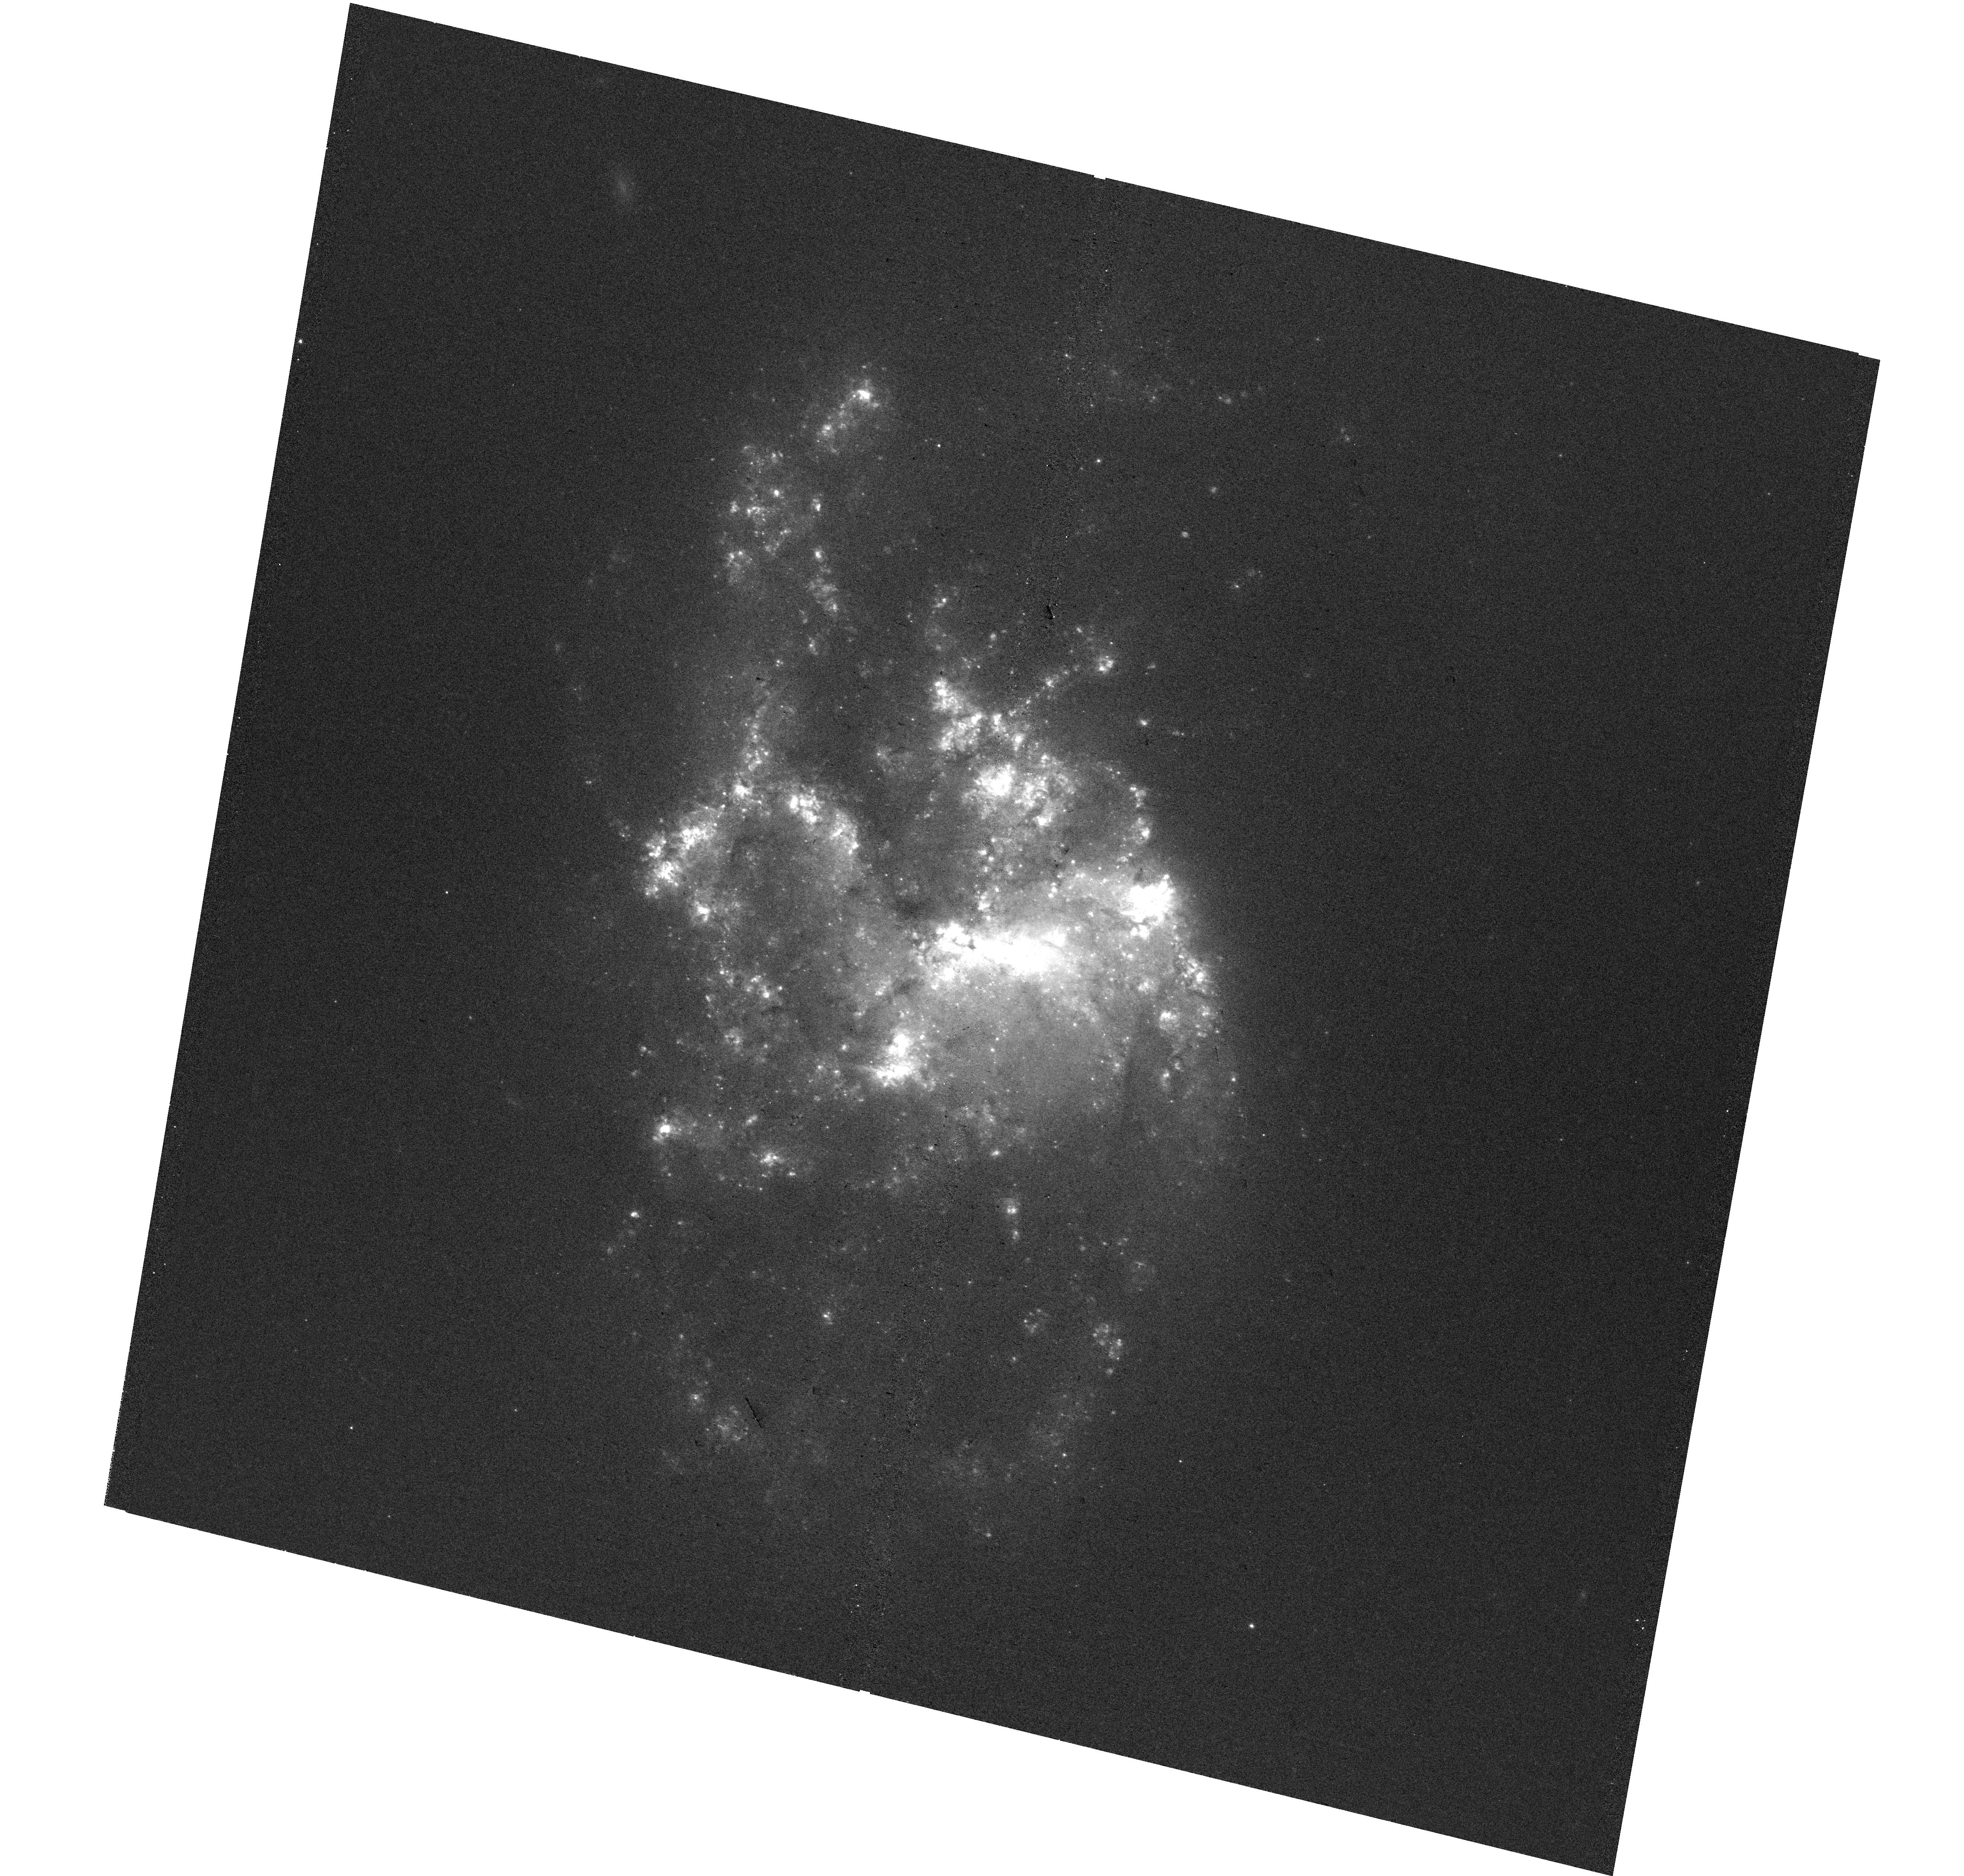
Target: NGC-1385. Instrument: WFC3/UVIS. Filter: F657N. Exposure: 37 min. Observation ID: hst_17126_05_wfc3_uvis_f657n_if0405

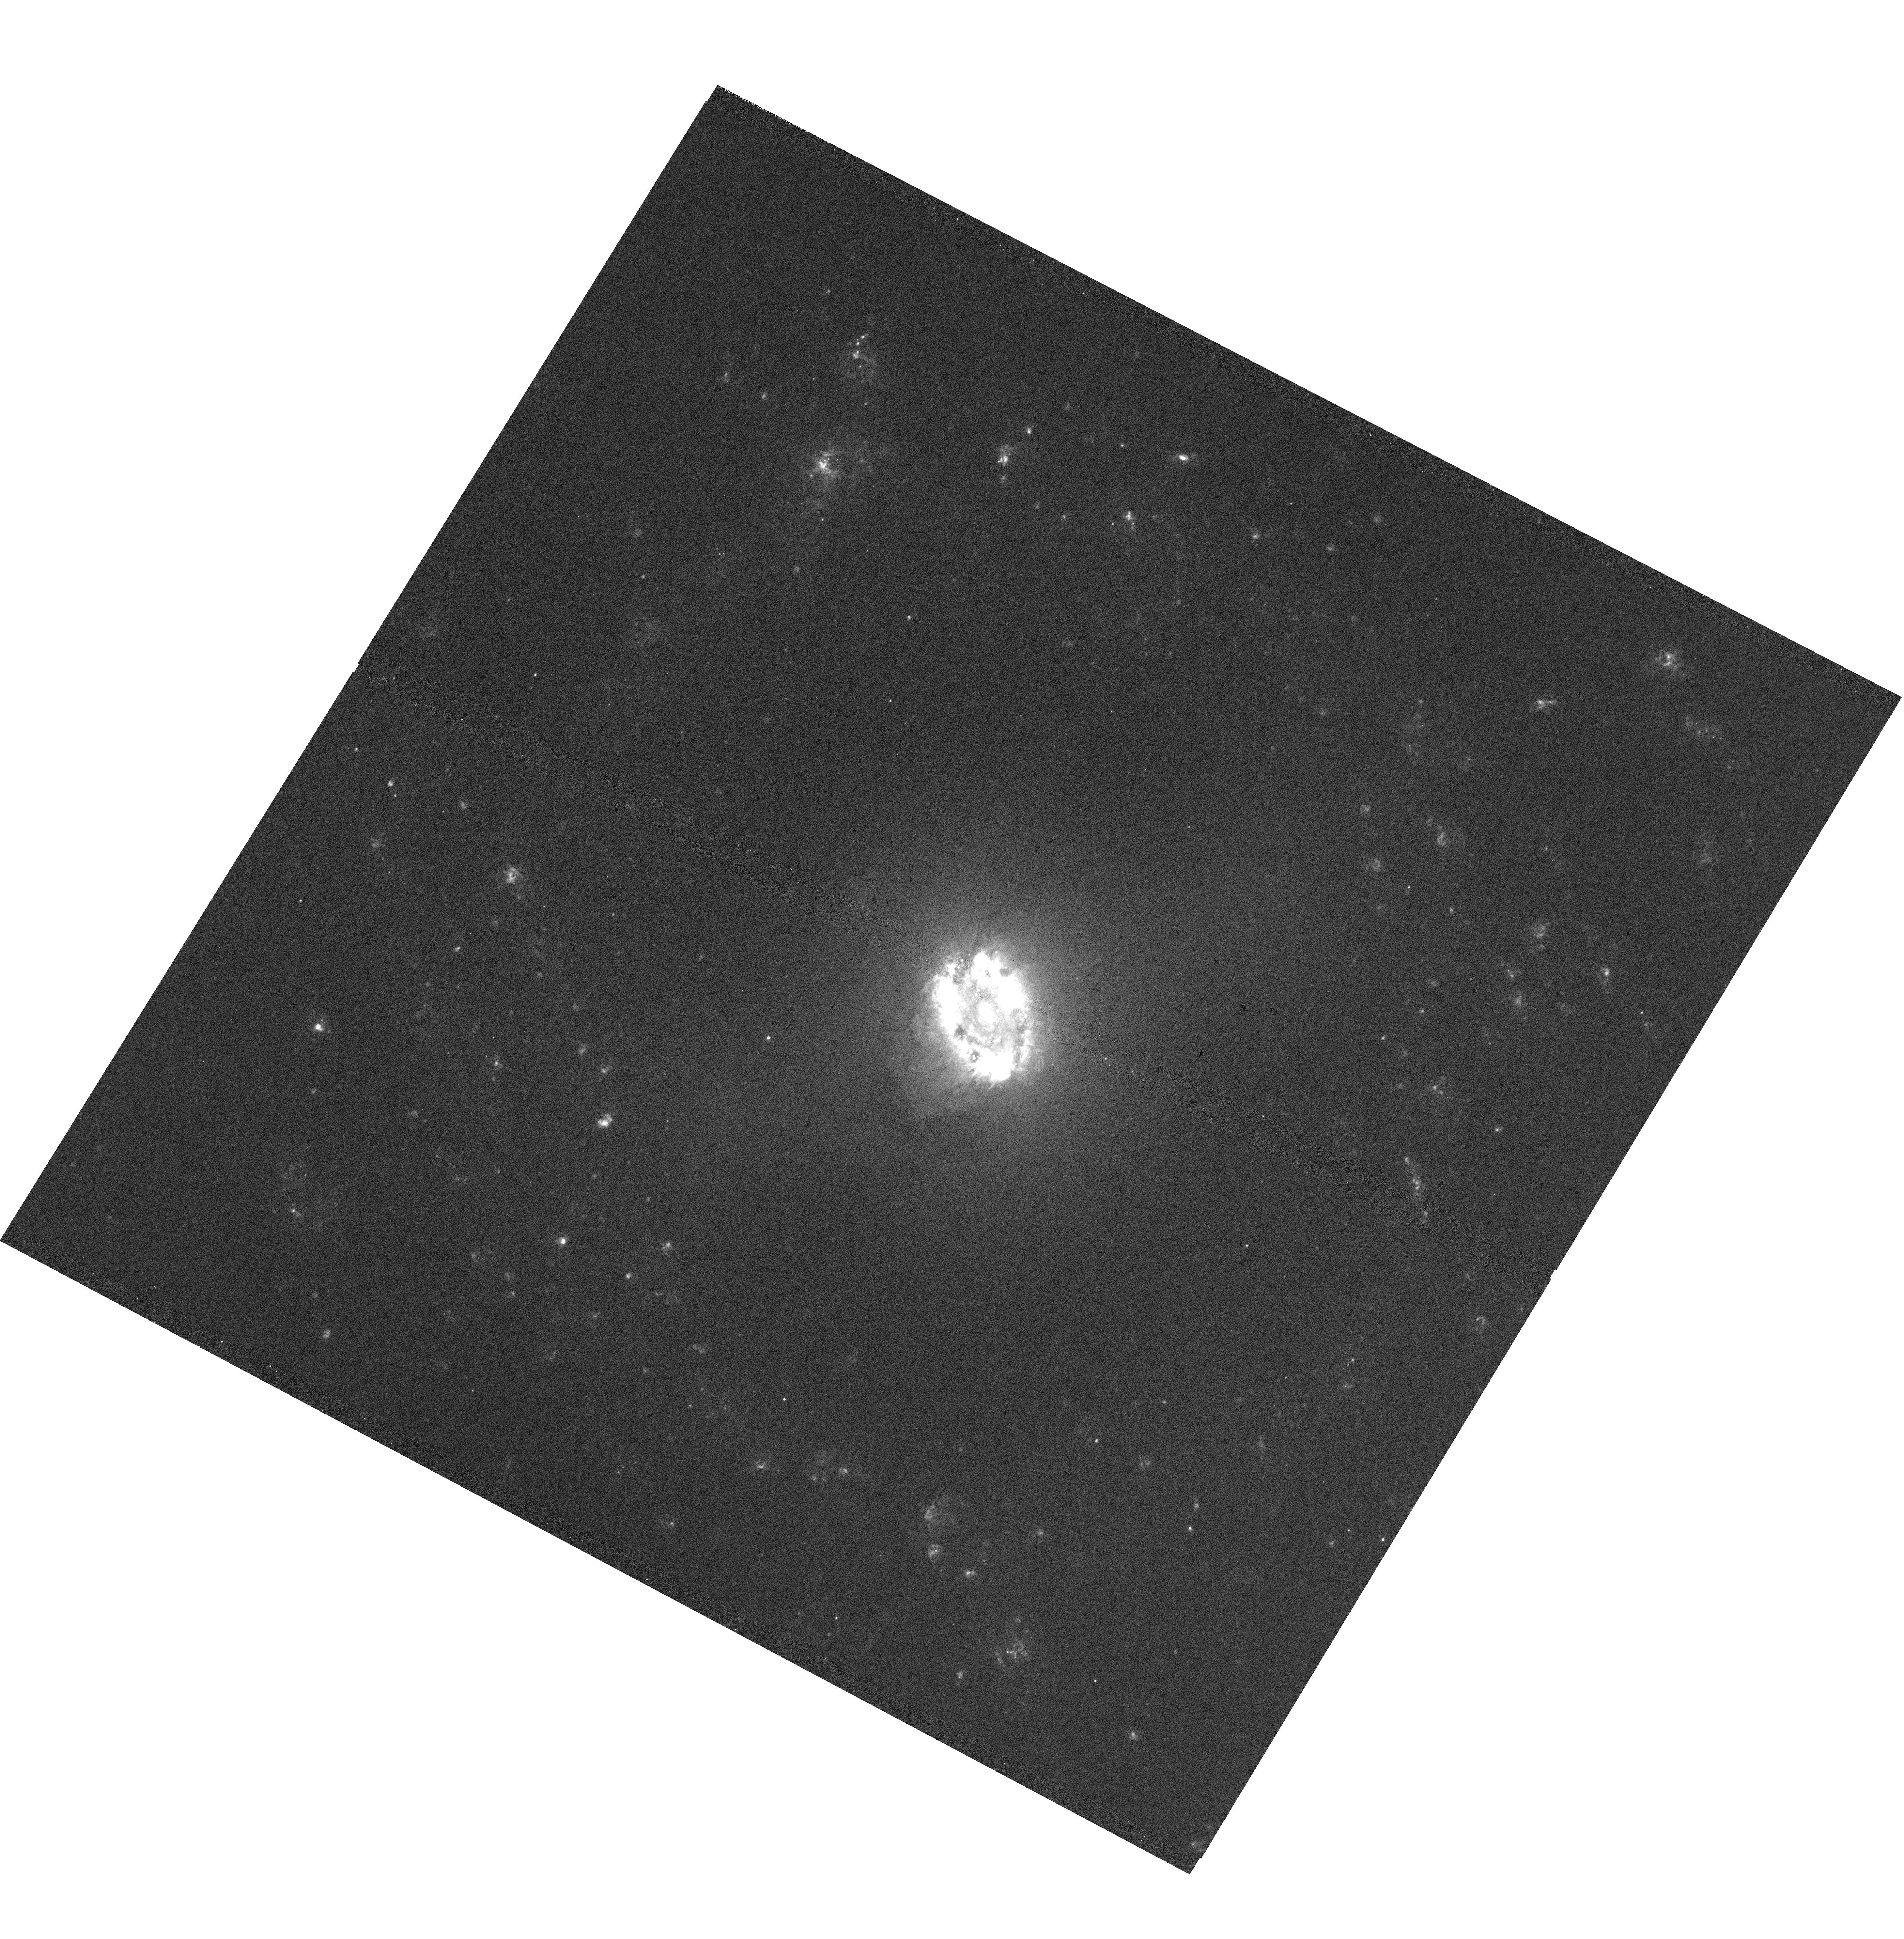
Target: NGC-3351. Instrument: WFC3/UVIS. Filter: F658N. Exposure: 39 min. Observation ID: hst_17126_10_wfc3_uvis_f658n_if0410

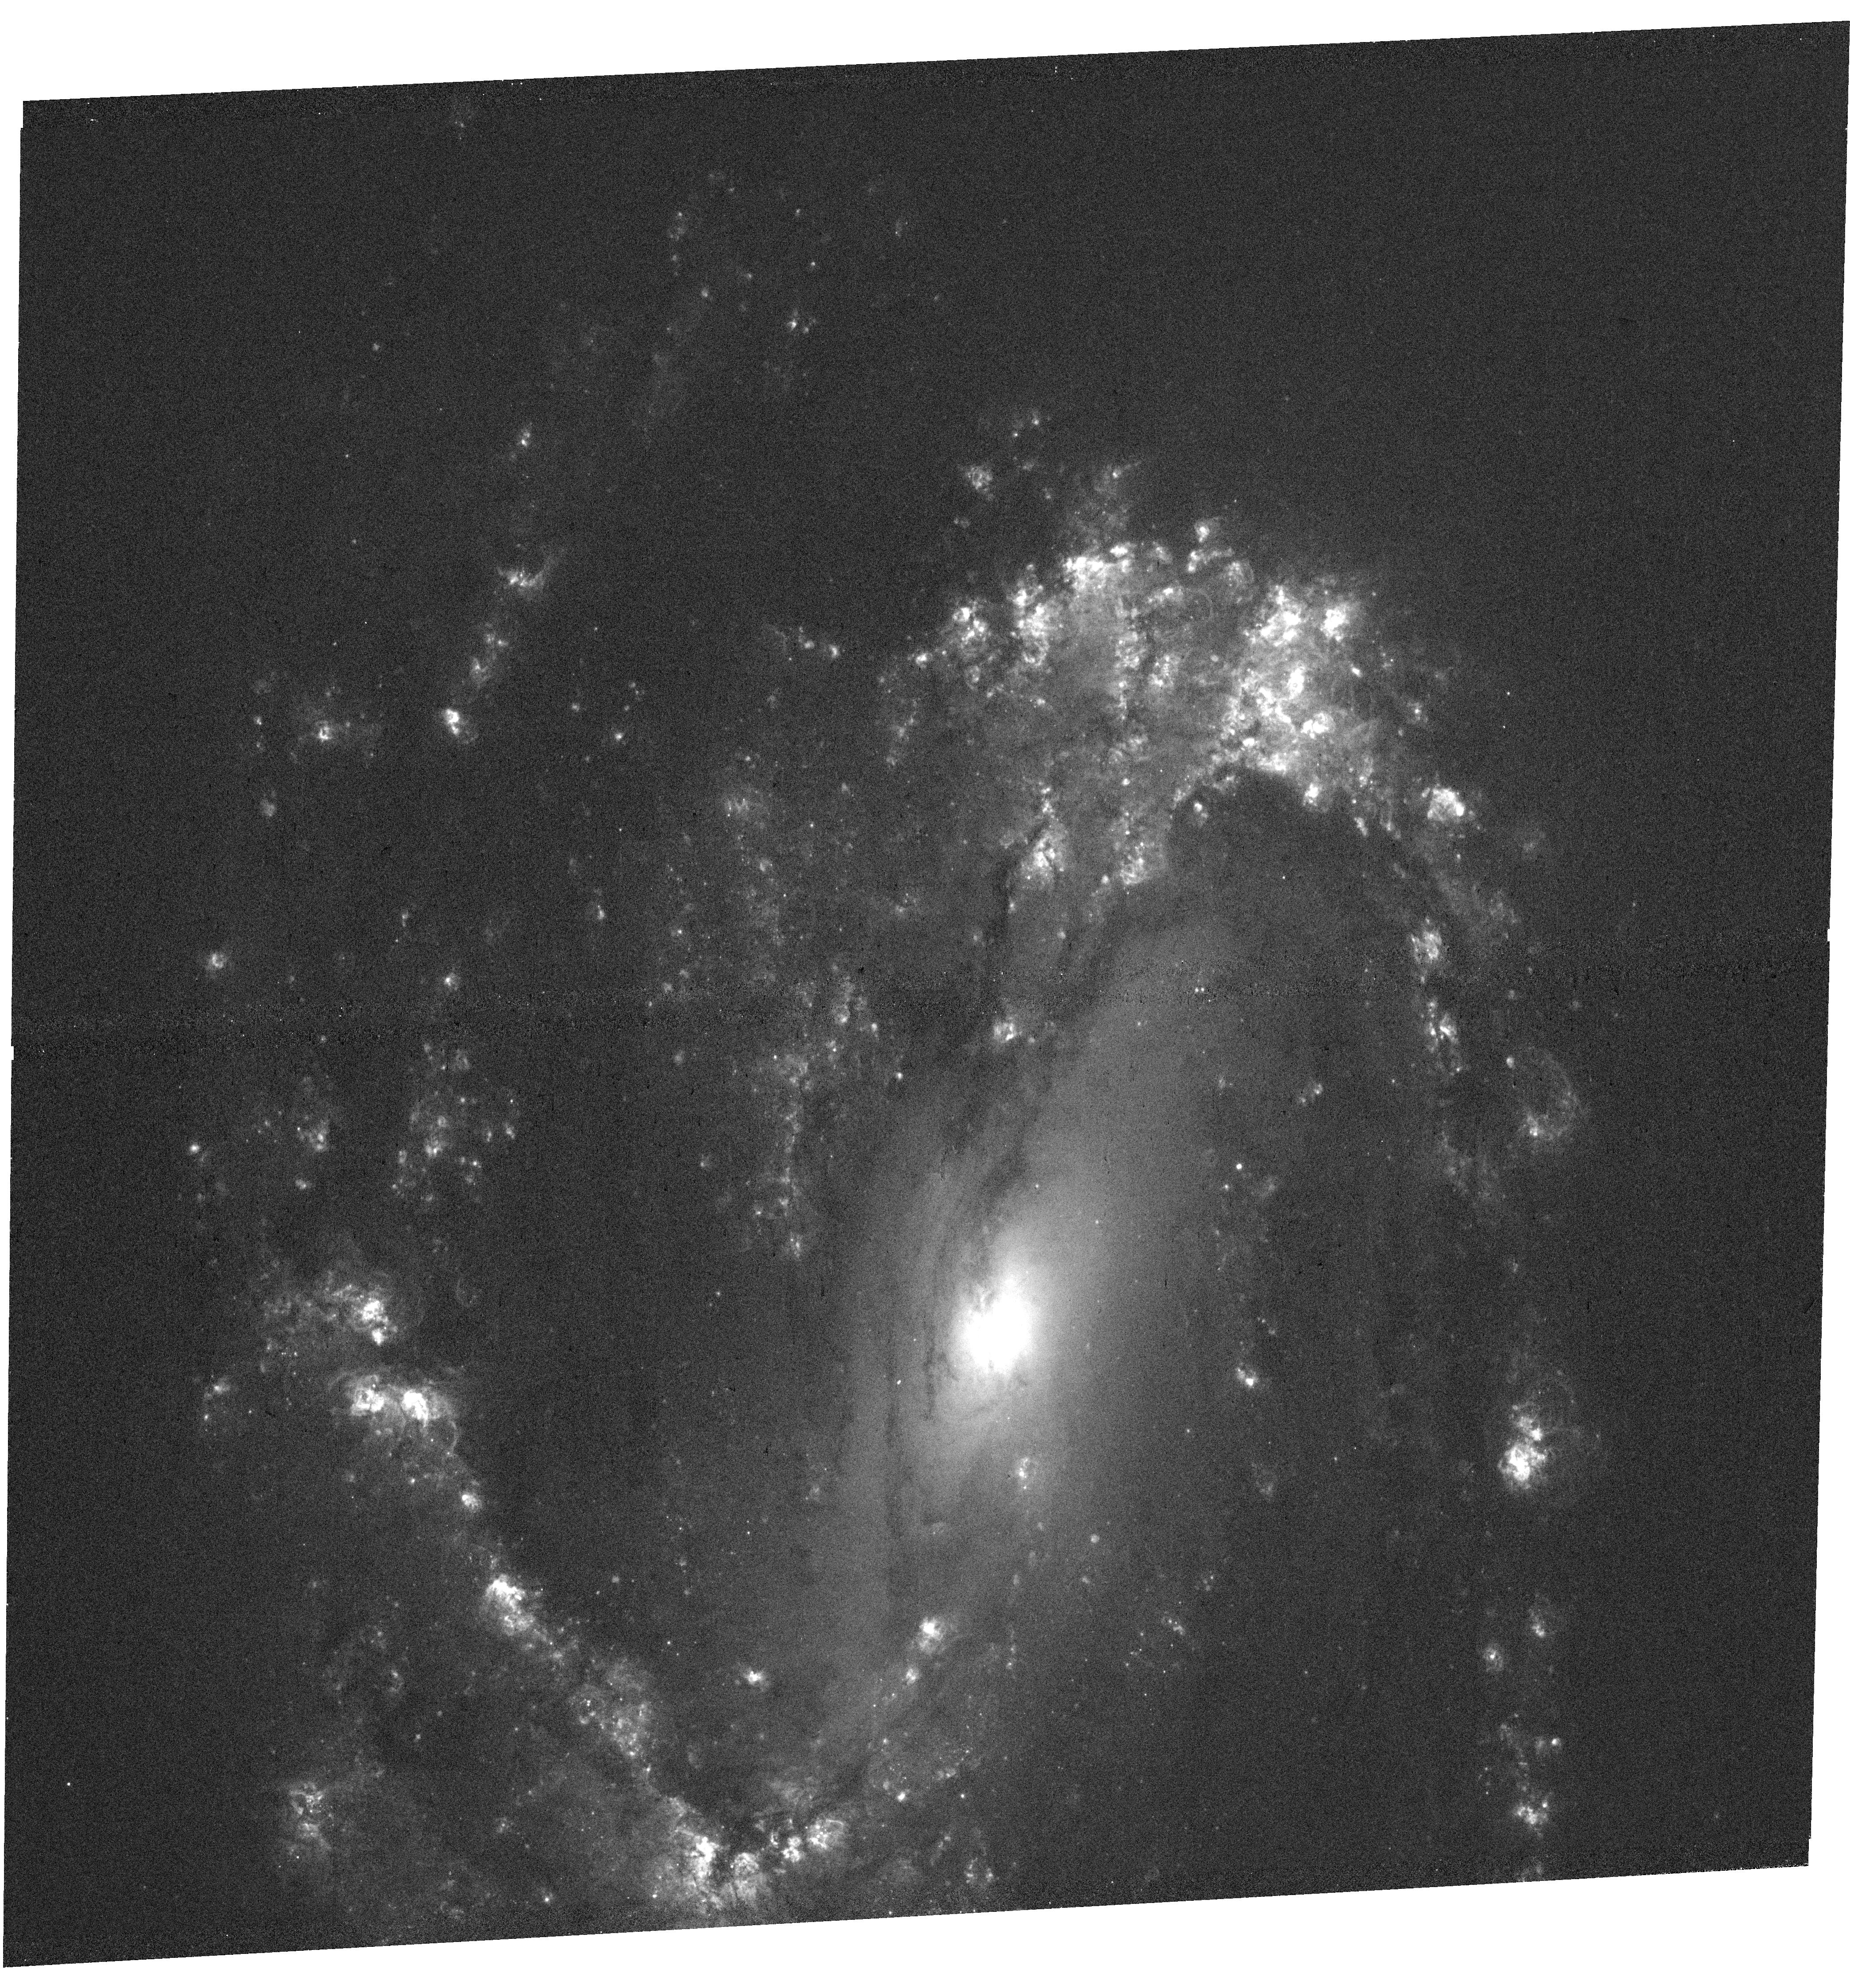
Target: NGC-3627. Instrument: WFC3/UVIS. Filter: F658N. Exposure: 37 min. Observation ID: hst_17126_11_wfc3_uvis_f658n_if0411

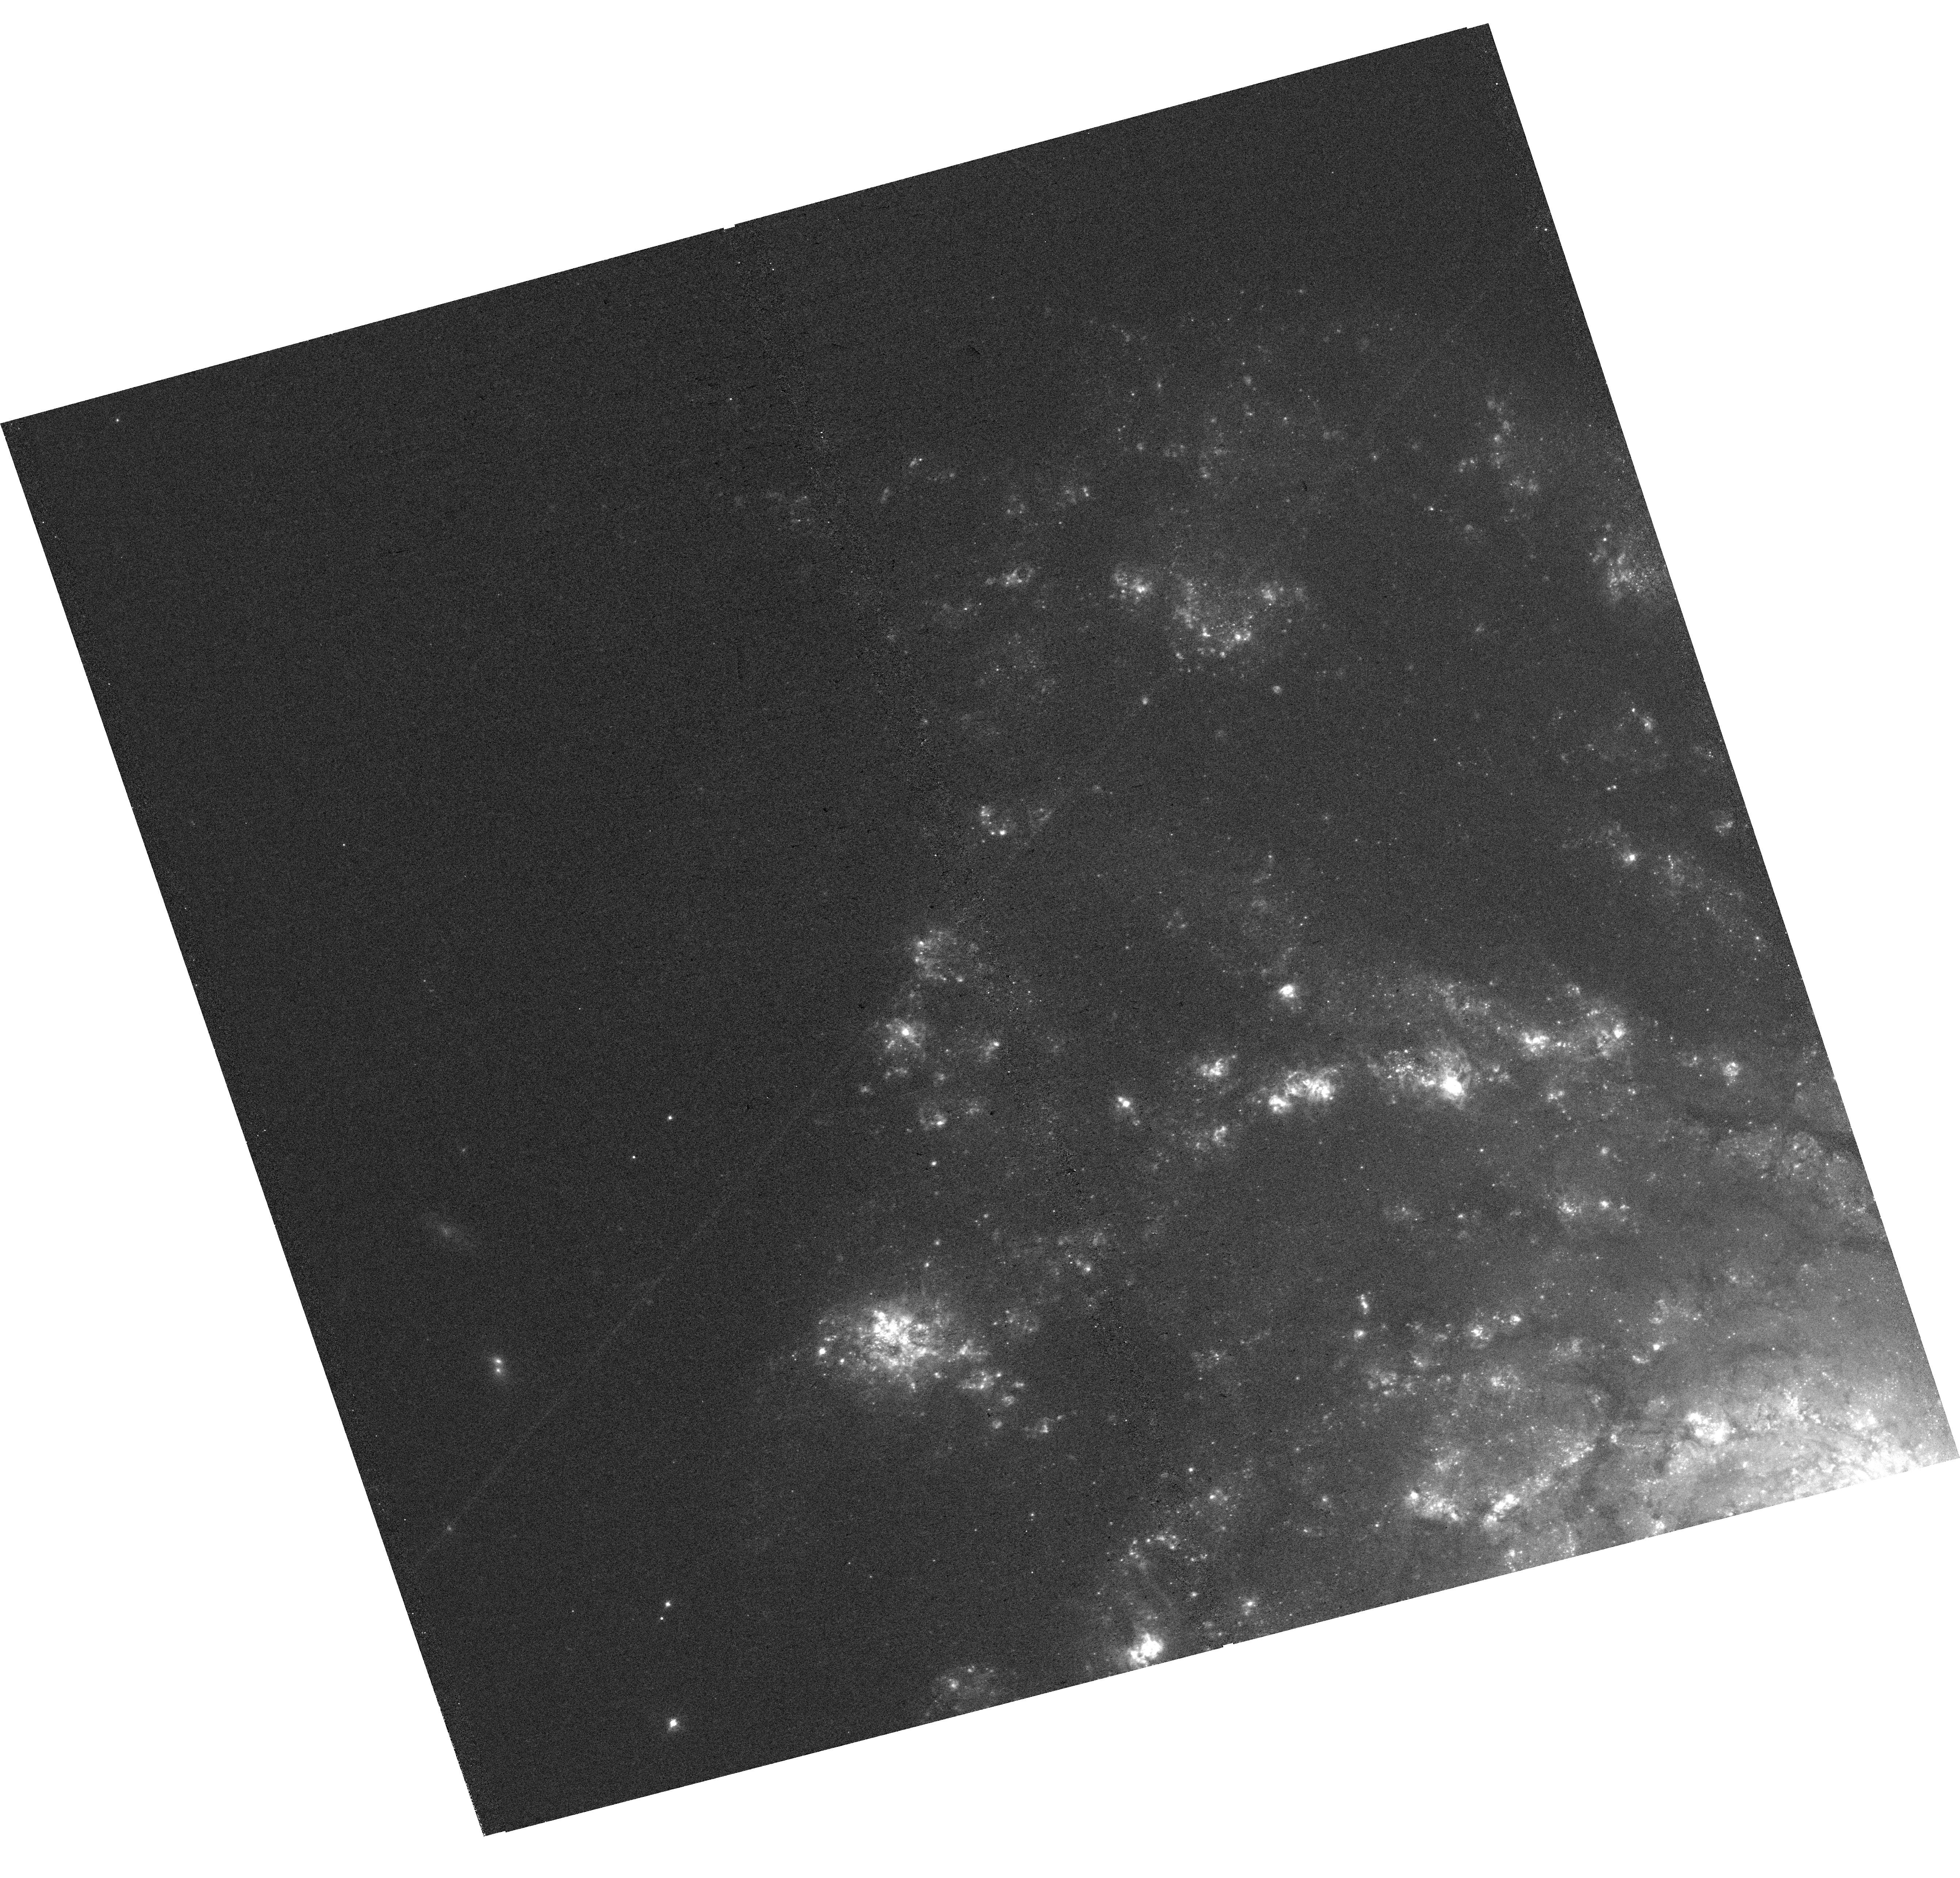
Target: NGC-4254-E. Instrument: WFC3/UVIS. Filter: F657N. Exposure: 39 min. Observation ID: hst_17126_12_wfc3_uvis_f657n_if0412

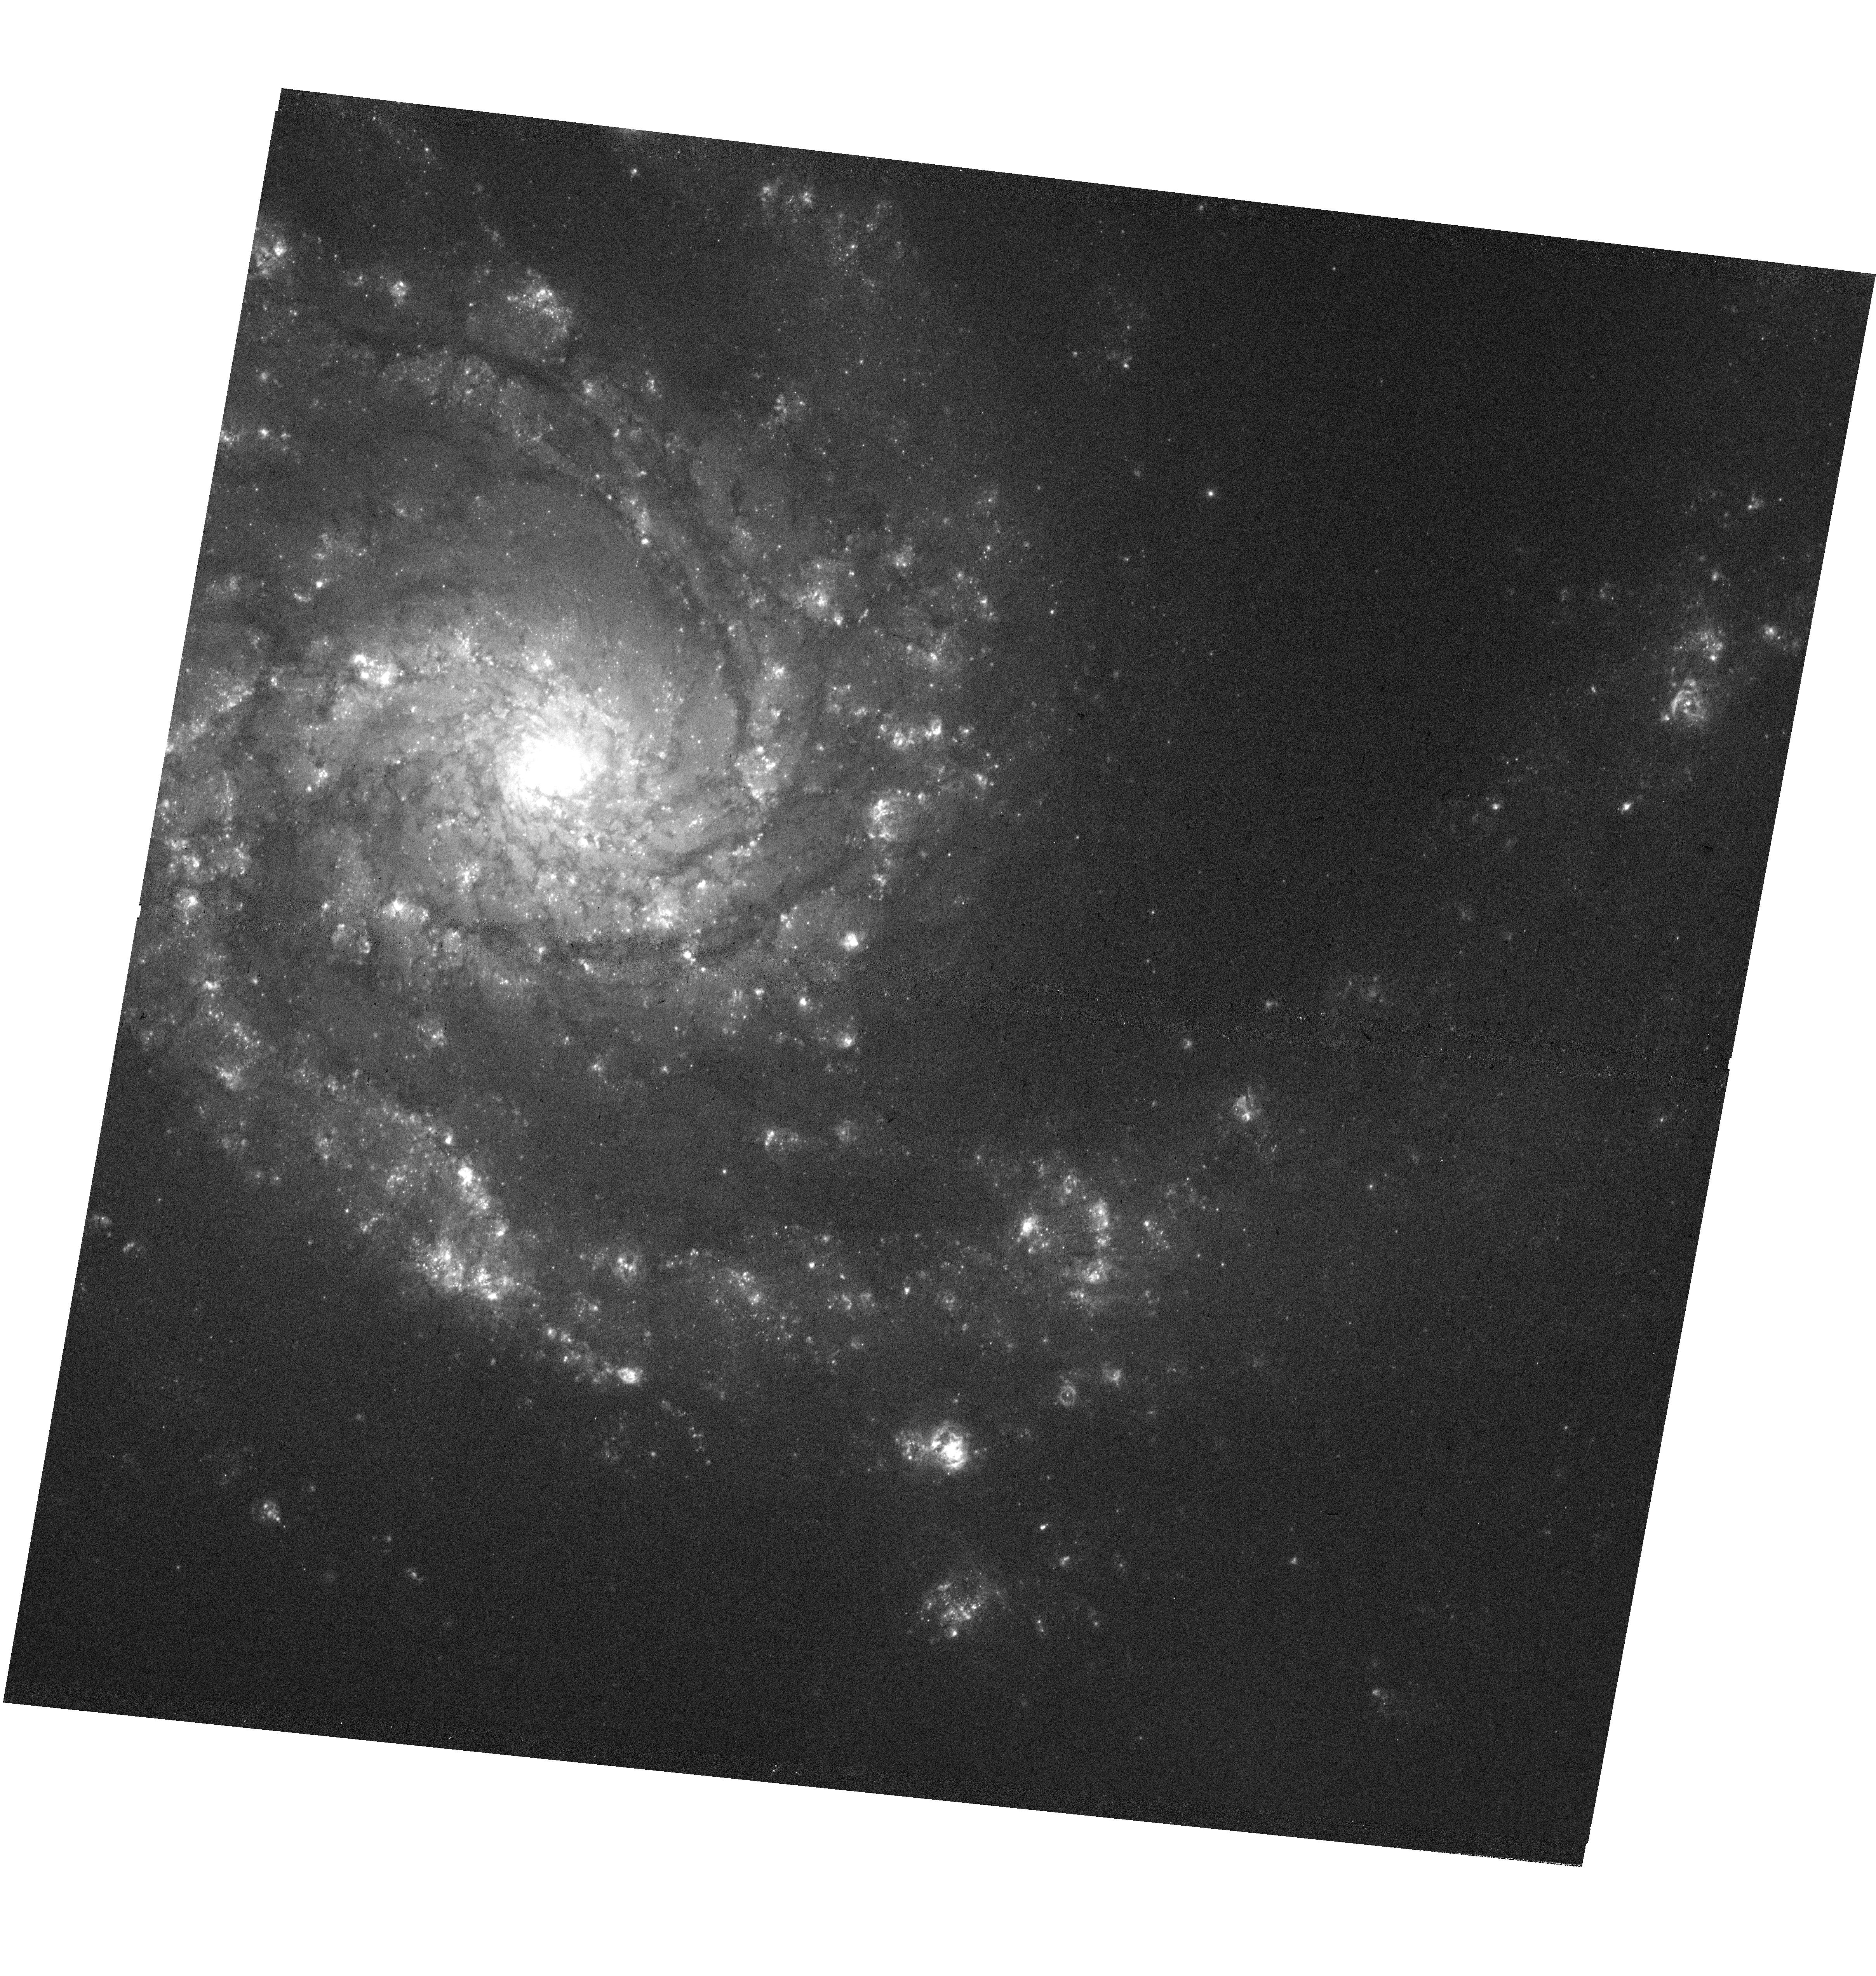
Target: NGC-4254-W. Instrument: WFC3/UVIS. Filter: F657N. Exposure: 39 min. Observation ID: hst_17126_13_wfc3_uvis_f657n_if0413

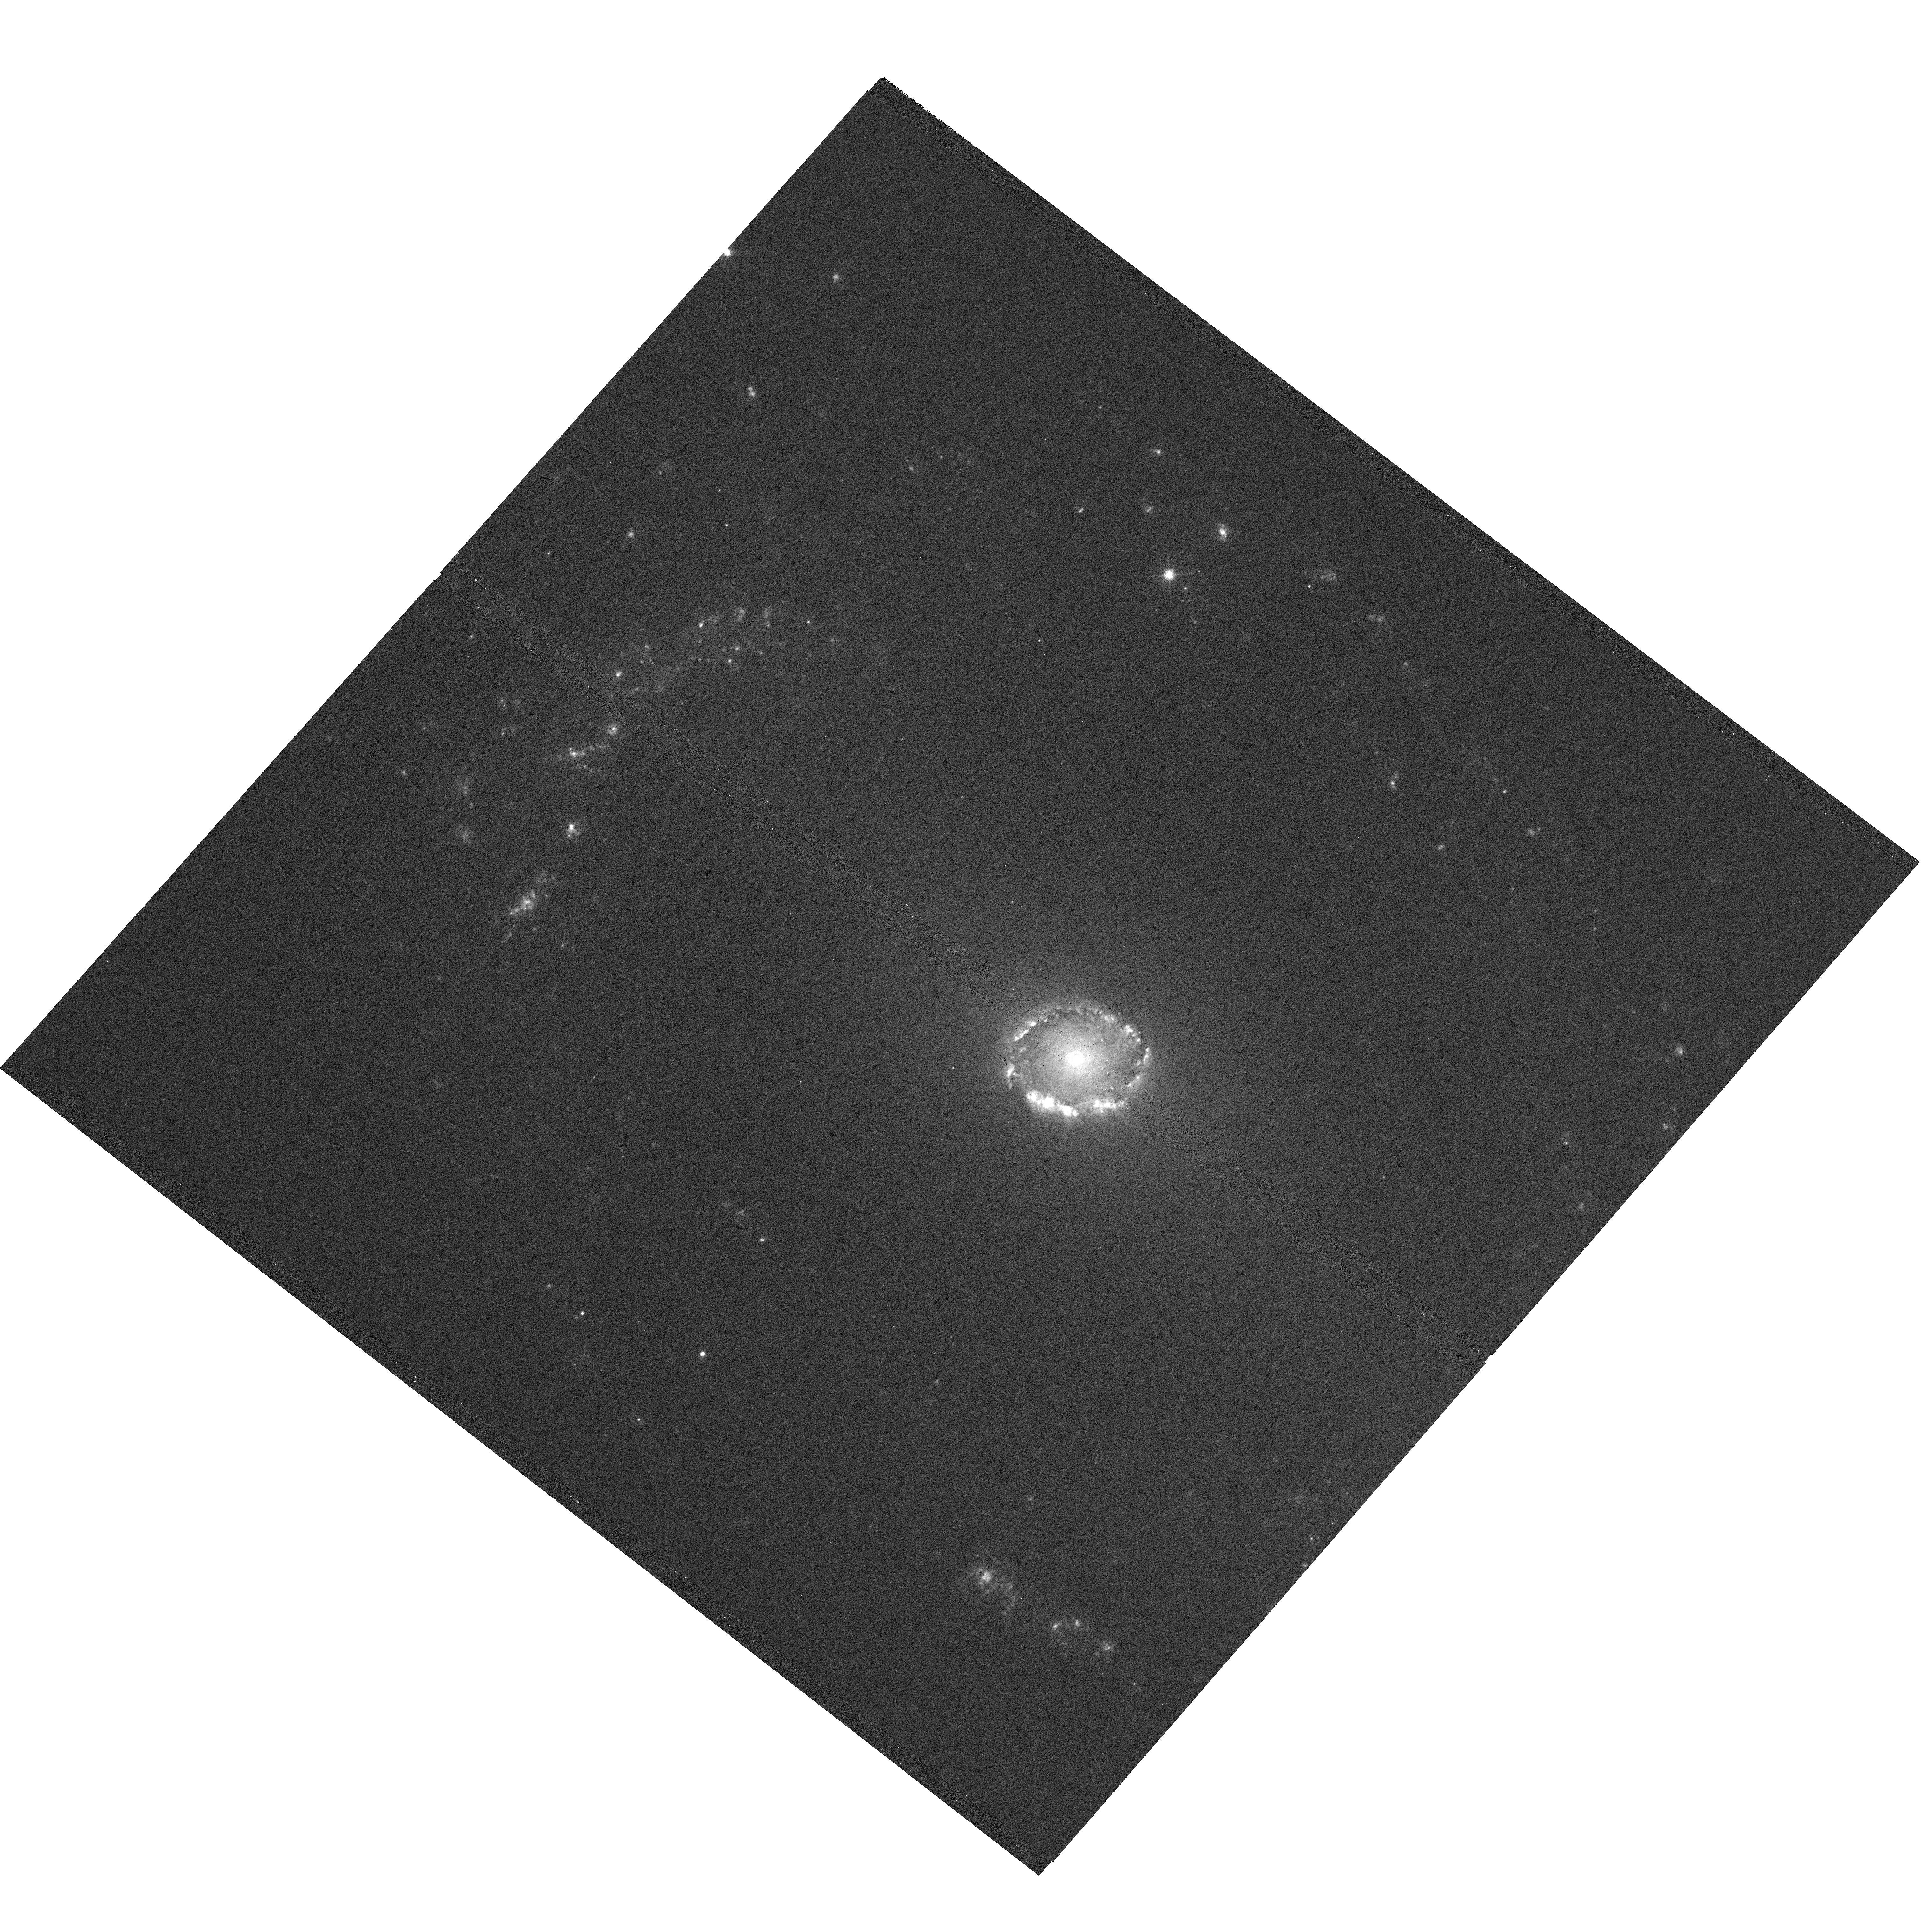
Target: NGC-1512-2. Instrument: WFC3/UVIS. Filter: F658N. Exposure: 40 min. Observation ID: hst_17126_21_wfc3_uvis_f658n_if0421

An HST Treasury of Stellar Feedback in Action: Sizes, Structures, and Power Sources for 50,000 Extragalactic HII Regions (PI: Chandar, Rupali)

We propose a Treasury Halpha (F657N) imaging survey that will measure the sizes (radii) and structures (e.g. shell fraction) for >50, 000 nebulae, including HII regions, supernovae, and planetary nebulae across the full range of galactic environments in 19 nearby main-sequence galaxies. These targets form a representative sample of massive, star-forming galaxies, and these proposed observations, only possible with the HST, will complete a rich dataset of i) VLT/MUSE IFU, providing spectroscopic information for all identified nebulae; ii) multi-filter broad-band HST imaging of >40, 000 clusters, iii) ALMA spectral line mapping of >20, 000 molecular clouds; and iv) >100 hours of upcoming near- and mid-IR imaging from JWST probing dust emission and embedded star formation. Together these maps and higher-level data products are crucial for answering: (1) What is the dominant mechanism for pre-SNe stellar feedback? (2) On what timescales do young clusters clear their birth-clouds? (3) What processes are responsible for cloud destruction? (4) What role does escaping radiation play in larger-scale galactic evolution? Taken together, the products obtained as part of this Treasury program will provide the definitive high resolution view of HII regions in nearby galaxies, essential to answer questions fundamental to our understanding of star formation and stellar feedback. These observations are needed now to form a crucial part of Hubble's lasting legacy.